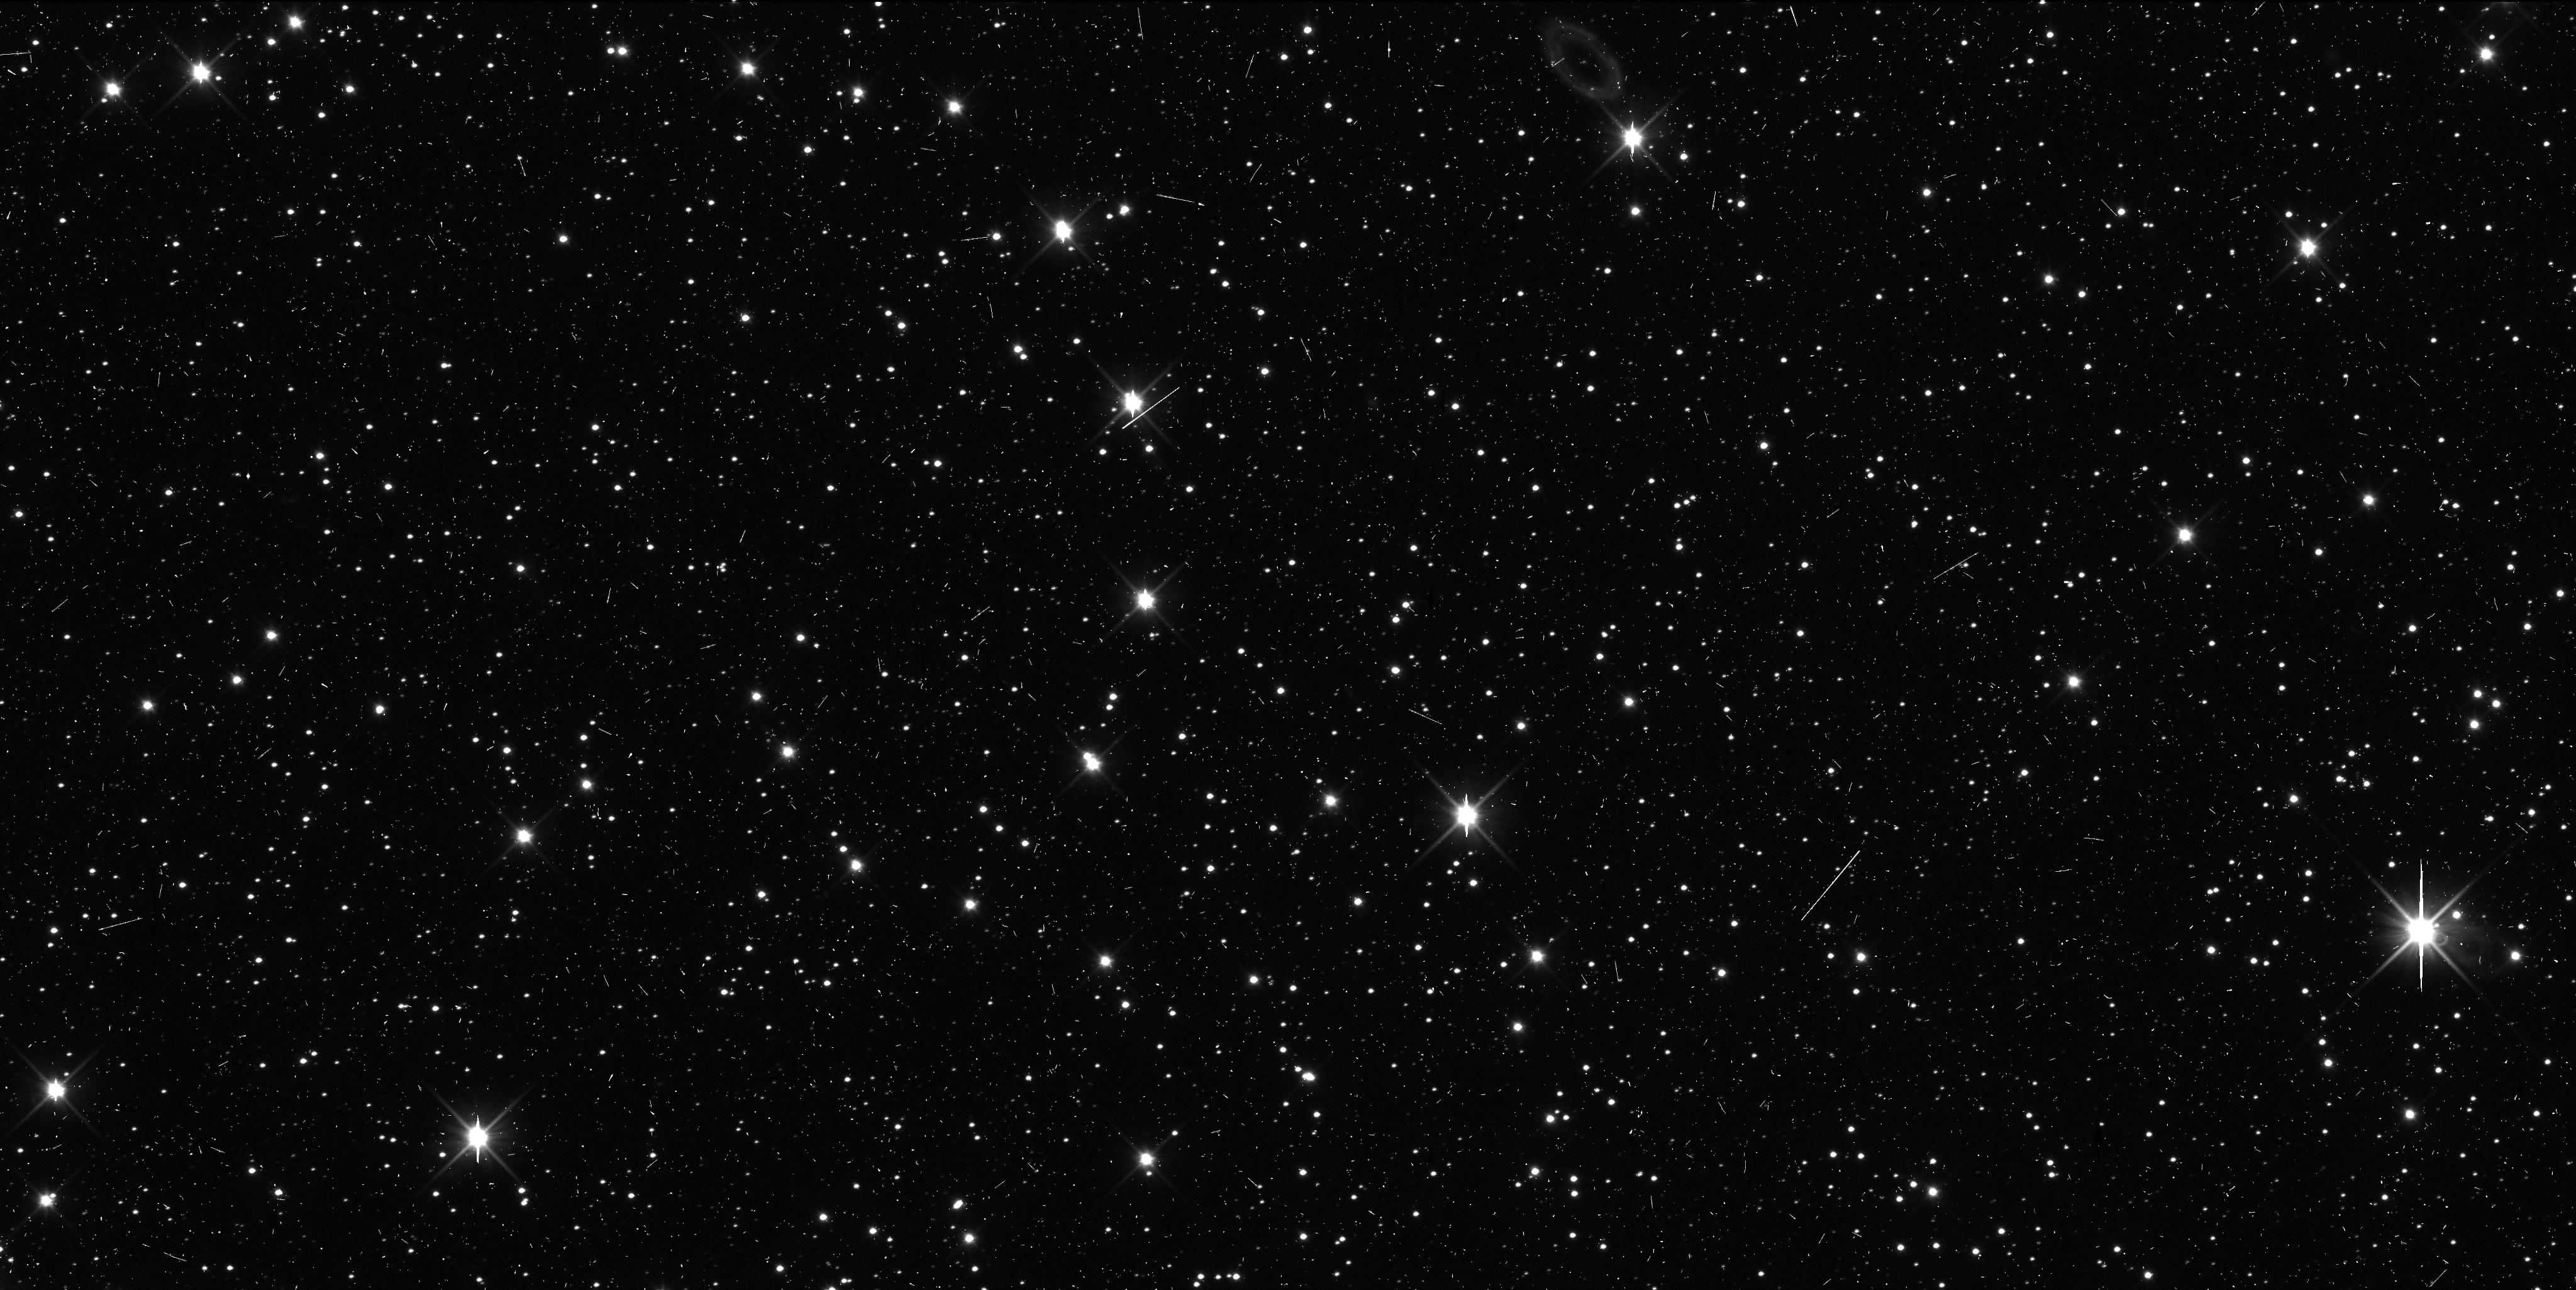
Target: A31006AP
Instrument: WFC3/UVIS
Filter: F350LP
Exposure: 6 min
Observation ID: icbh11n5q

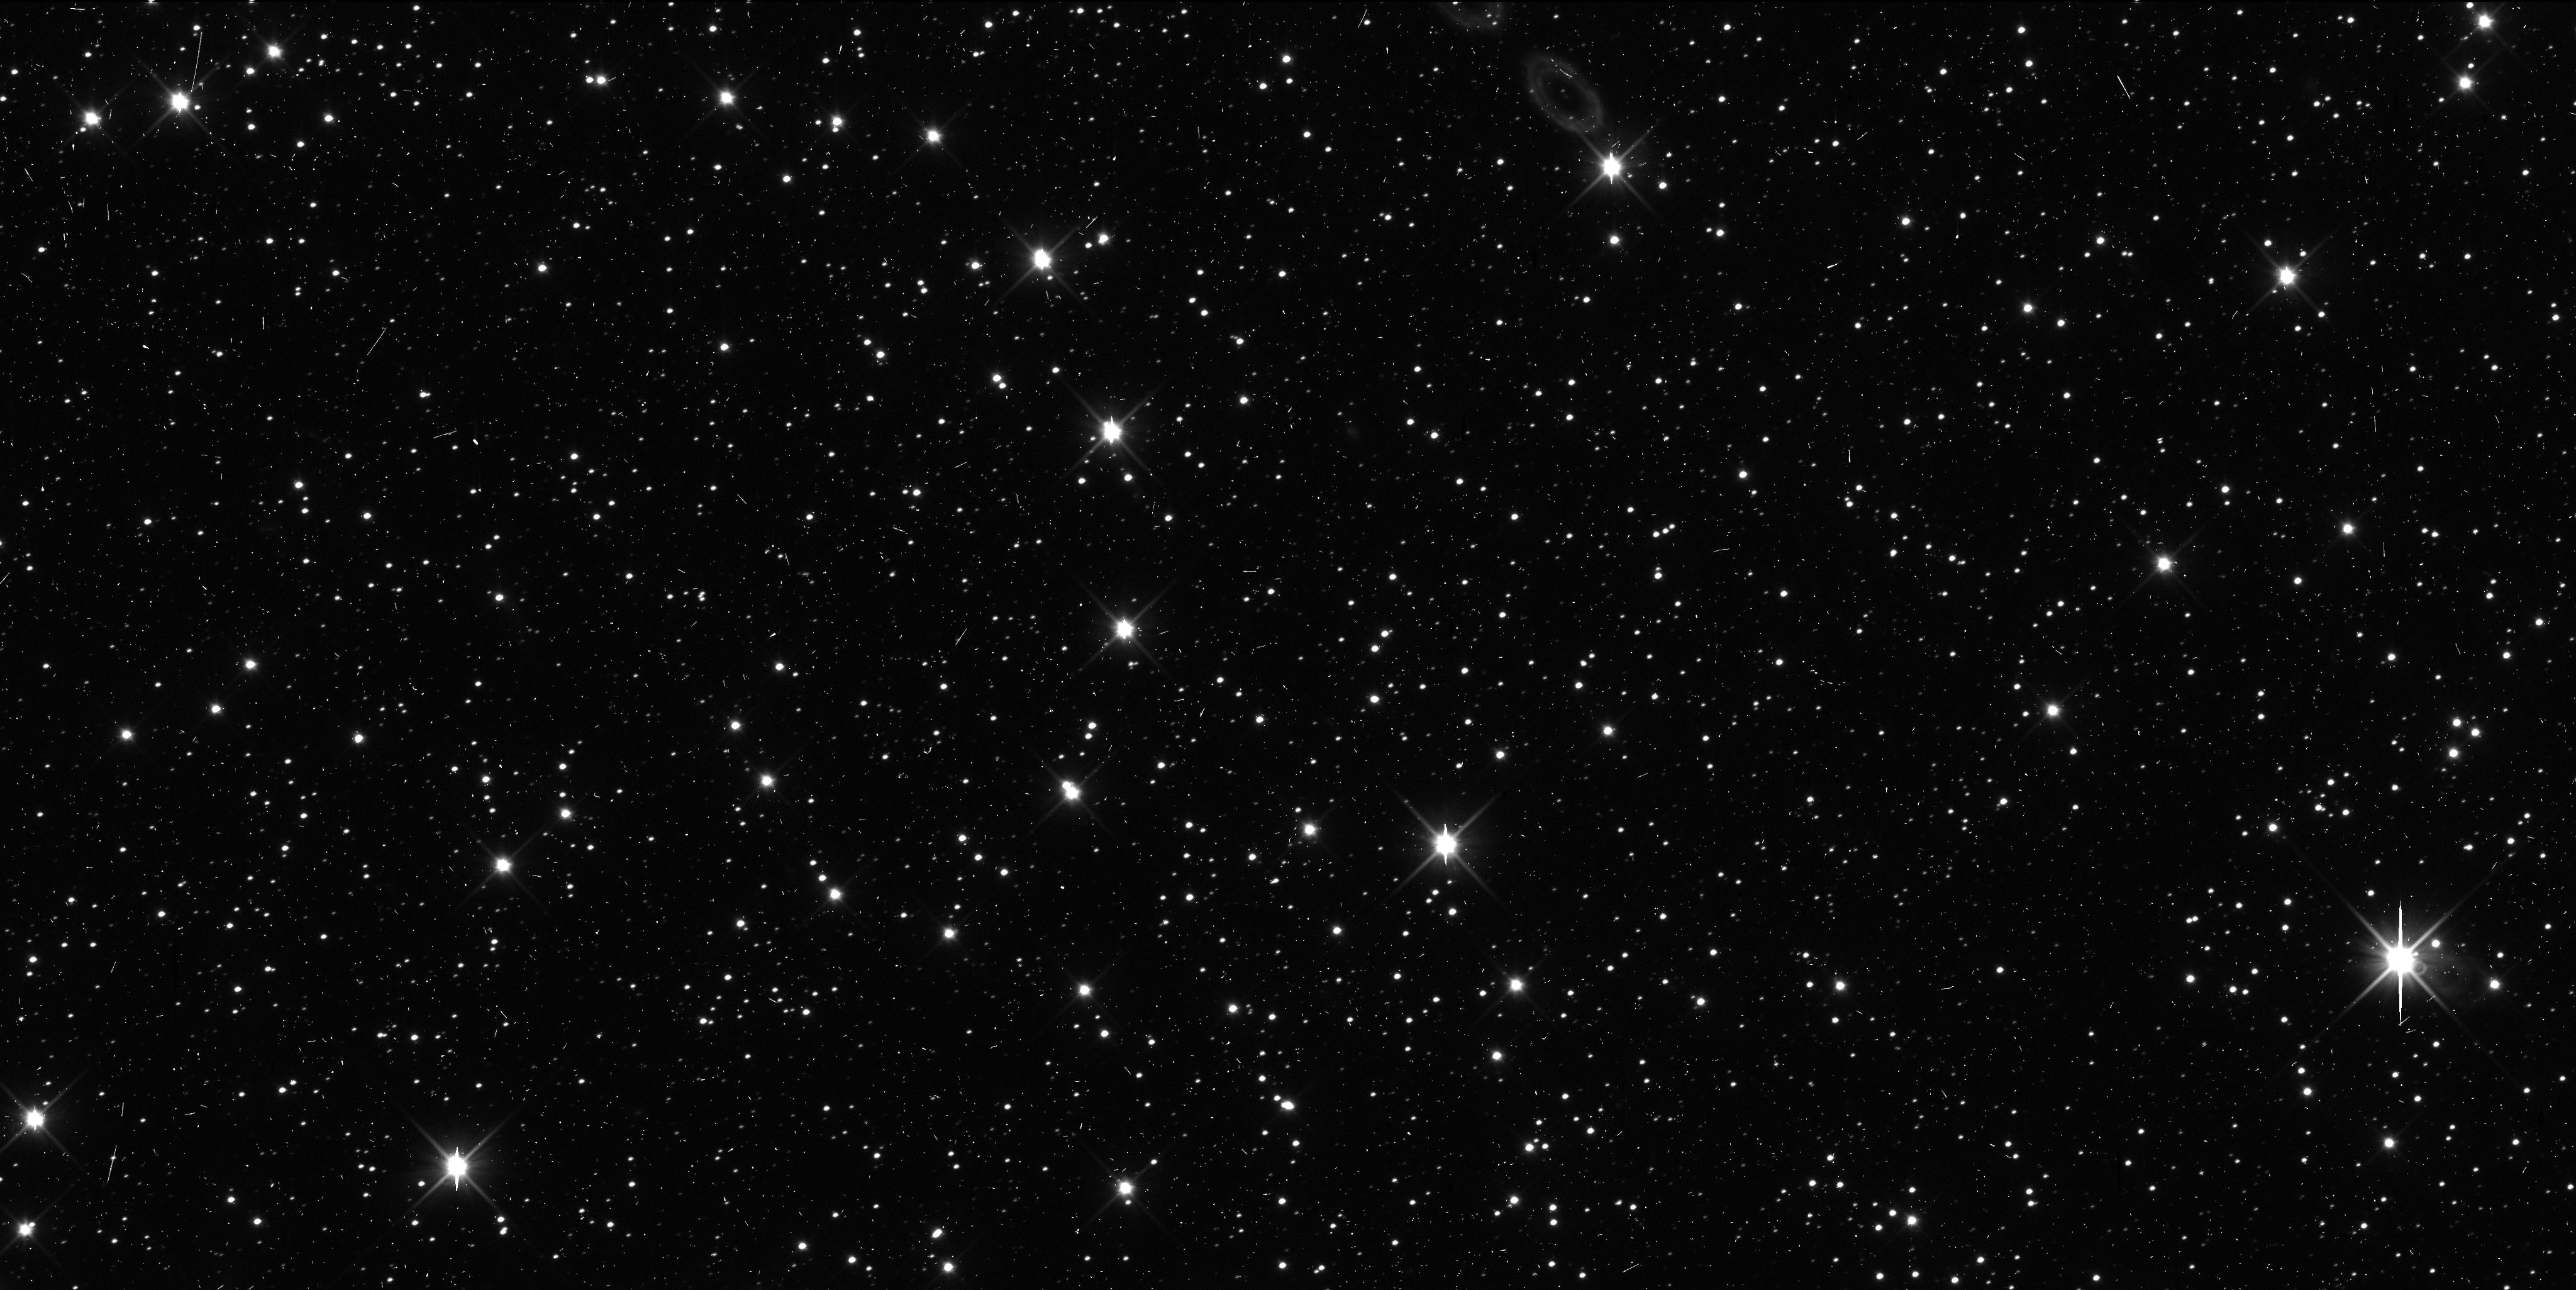
Target: A31006AP
Instrument: WFC3/UVIS
Filter: F350LP
Exposure: 6 min
Observation ID: icbh12ngq

Precise Orbit Determination for a New Horizons KBO (PI: Benecchi, Susan D.)

The New Horizons (NH) spacecraft is on its way to study the Pluto system during a flyby after which the spacecraft will be retargeted to one or more Kuiper Belt Objects (KBOs) to learn about small KBOs and the Kuiper Belt population. We are actively carrying out dedicated ground-based observations to identify a target for NH to flyby and continue to improve our analysis algorithms. To date, we have 28 discoveries including five objects that are long-range reconnaissance candidates, two that are pre-Pluto encounter observation candidates and two that current orbit predictions require about a factor of 2 more propellant than available for the targeting maneuver. Our searches are continuing in to 2013. Unfortunately, NH's trajectory line of site is within the galactic center (Sagittarius) making stellar confusion a major problem in obtaining precise astrometry and high precision orbits for these objects from the ground. HST's sensitivity, resolution and PSF stability are crucial components for determining precise orbits for these objects. We request 2 TOO orbits to be triggered in the event that a candidate object is found within the targetable region. These observations will provide the required high precision astrometry, will evaluate if the NH candidate is binary (~30%) and will make a preliminary color determination to assist in fly-by planning.